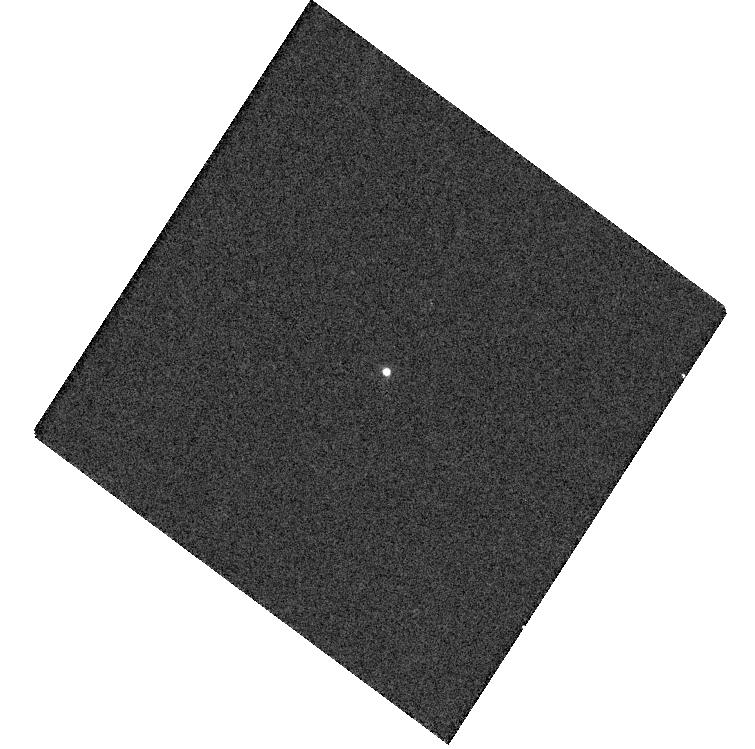
Target: SED1
Instrument: WFC3/UVIS
Filter: F814W
Exposure: 2 min
Observation ID: hst_14898_01_wfc3_uvis_f814w_ide201

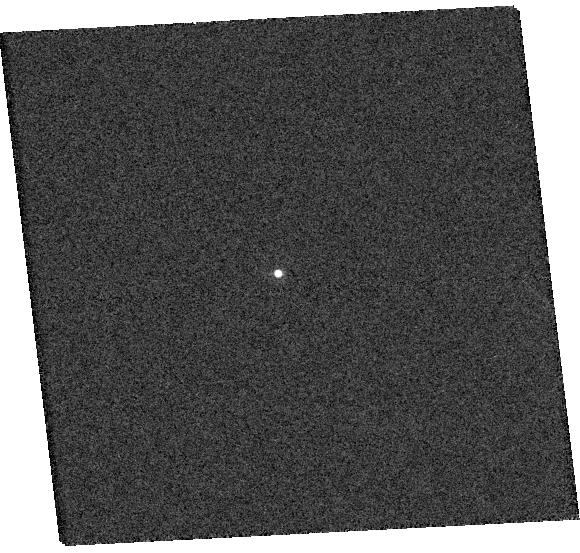
Target: SED5
Instrument: WFC3/UVIS
Filter: F814W
Exposure: 3 min
Observation ID: hst_14898_05_wfc3_uvis_f814w_ide205

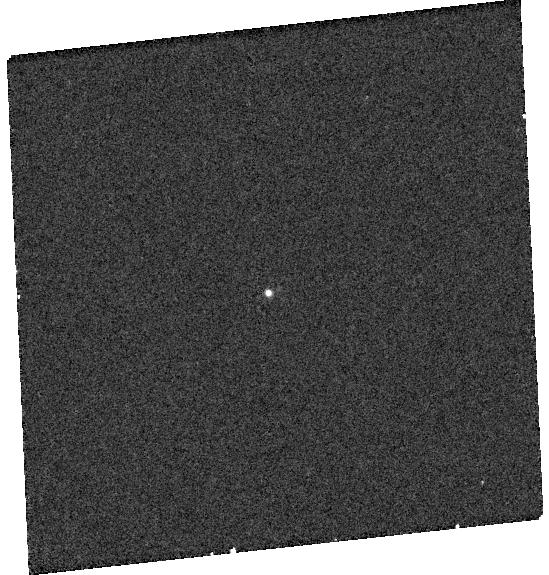
Target: SED4
Instrument: WFC3/UVIS
Filter: F225W
Exposure: 10 min
Observation ID: hst_14898_04_wfc3_uvis_f225w_ide204

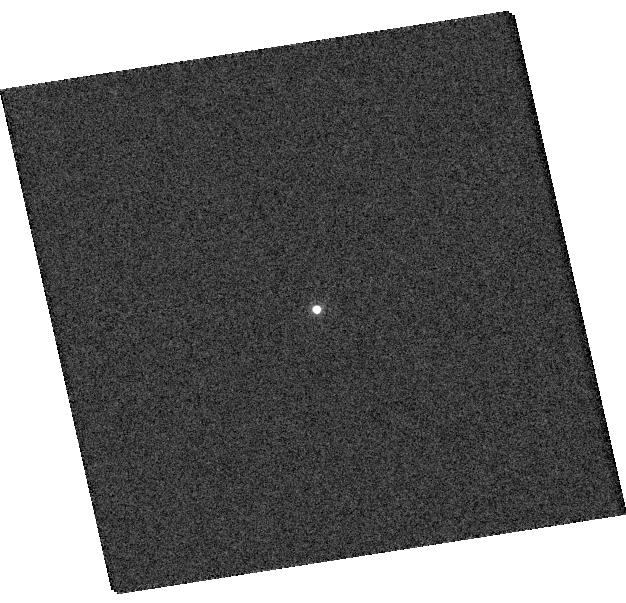
Target: SED6
Instrument: WFC3/UVIS
Filter: F814W
Exposure: 3 min
Observation ID: hst_14898_06_wfc3_uvis_f814w_ide206

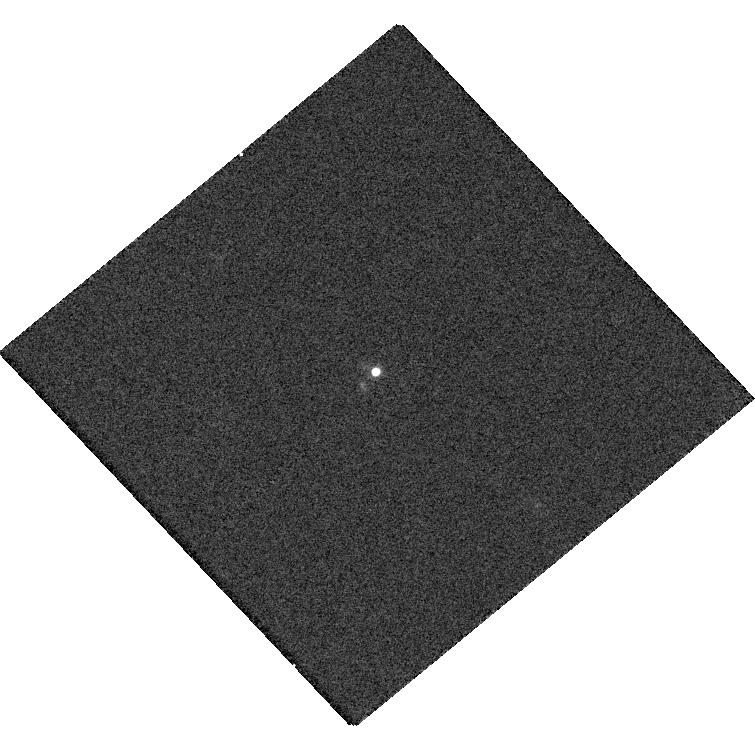
Target: SED2
Instrument: WFC3/UVIS
Filter: F814W
Exposure: 3 min
Observation ID: hst_14898_02_wfc3_uvis_f814w_ide202

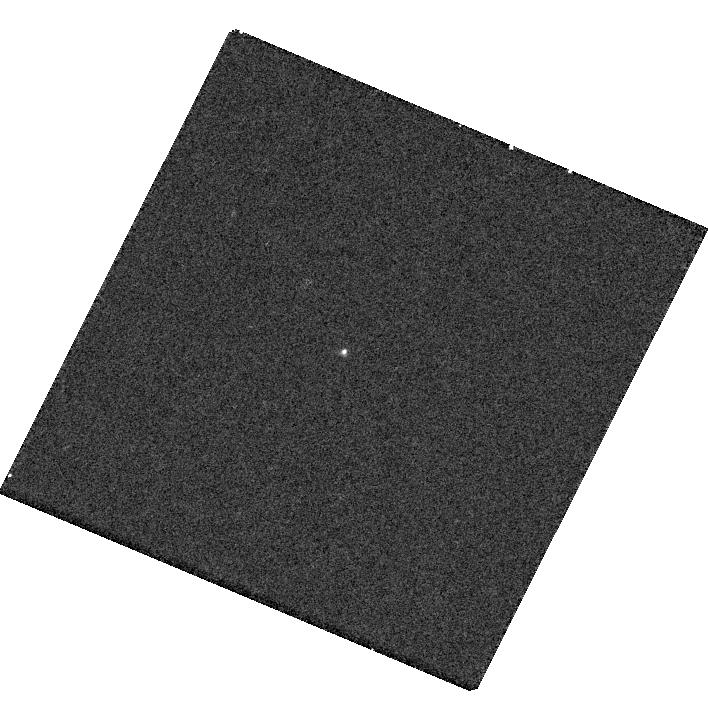
Target: SED3
Instrument: WFC3/UVIS
Filter: F225W
Exposure: 10 min
Observation ID: hst_14898_03_wfc3_uvis_f225w_ide203

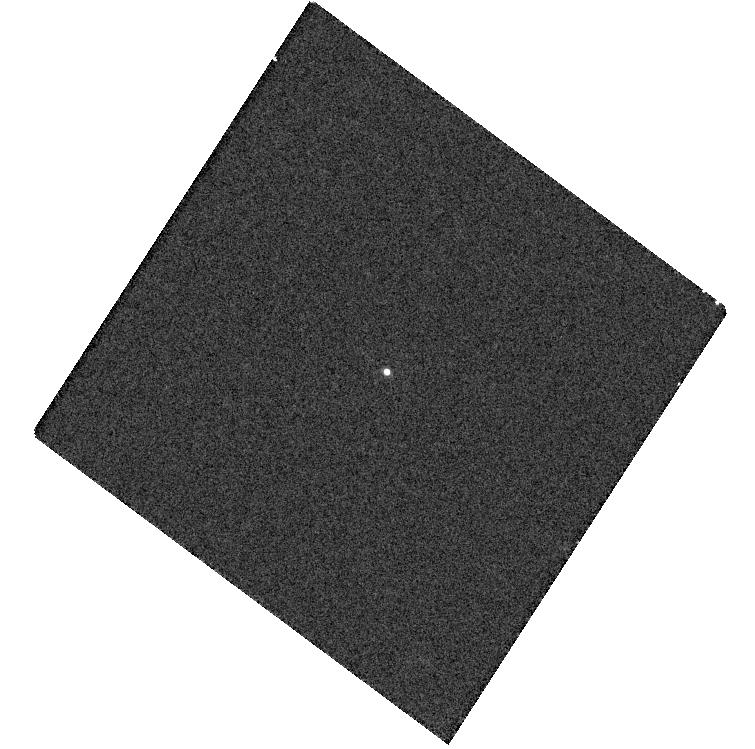
Target: SED1
Instrument: WFC3/UVIS
Filter: F606W
Exposure: 2 min
Observation ID: hst_14898_01_wfc3_uvis_f606w_ide201

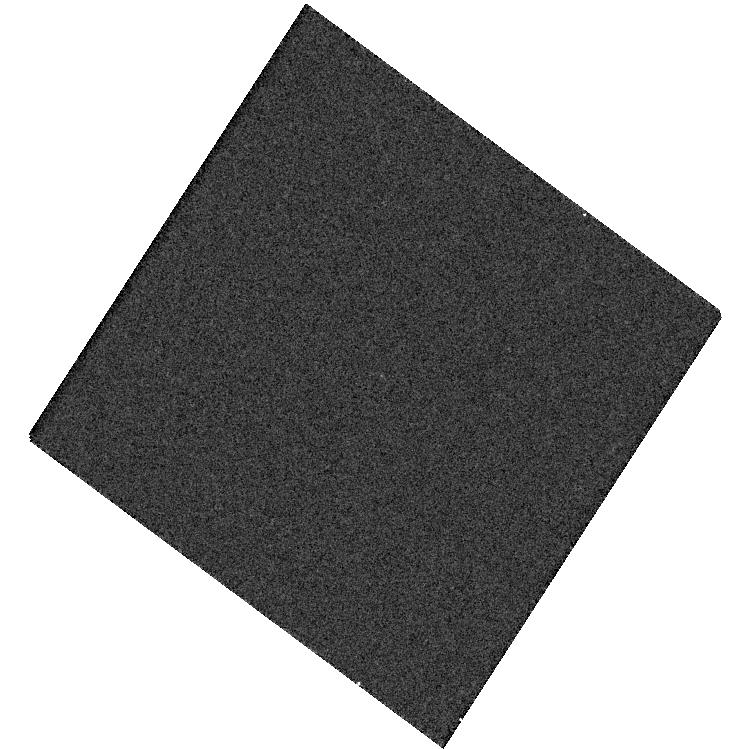
Target: SED1
Instrument: WFC3/UVIS
Filter: F336W
Exposure: 4 min
Observation ID: hst_14898_01_wfc3_uvis_f336w_ide201

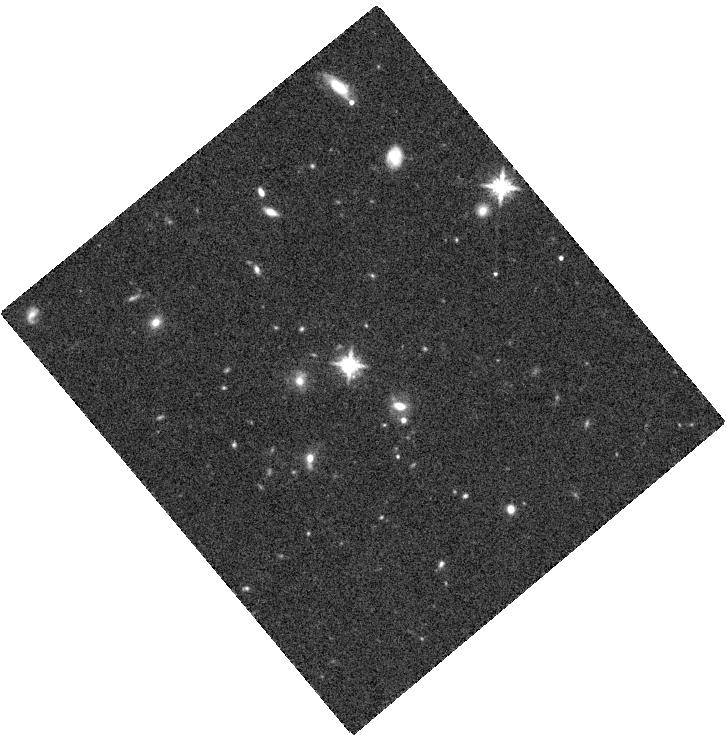
Target: SED2
Instrument: WFC3/IR
Filter: F160W
Exposure: 12 min
Observation ID: hst_14898_02_wfc3_ir_f160w_ide202

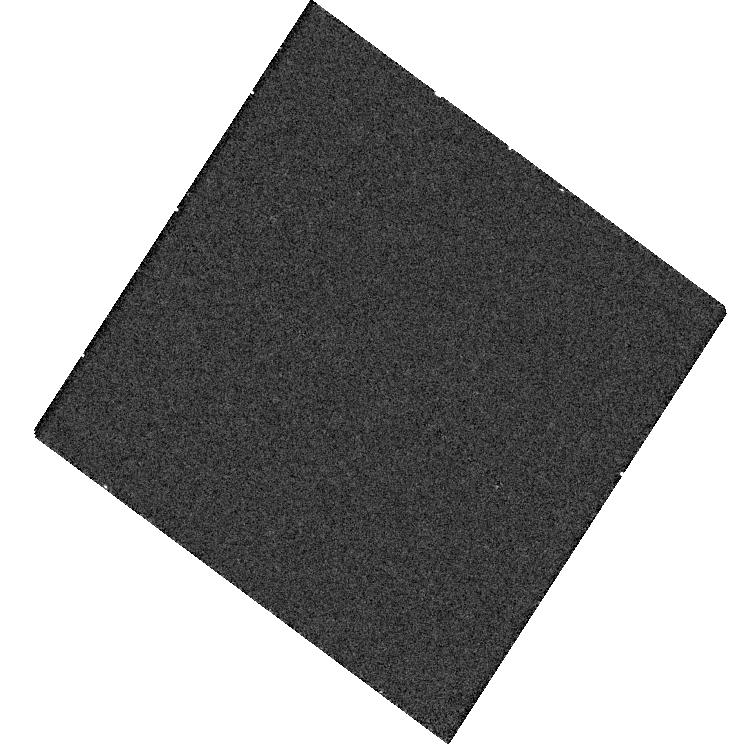
Target: SED1
Instrument: WFC3/UVIS
Filter: F225W
Exposure: 12 min
Observation ID: hst_14898_01_wfc3_uvis_f225w_ide201

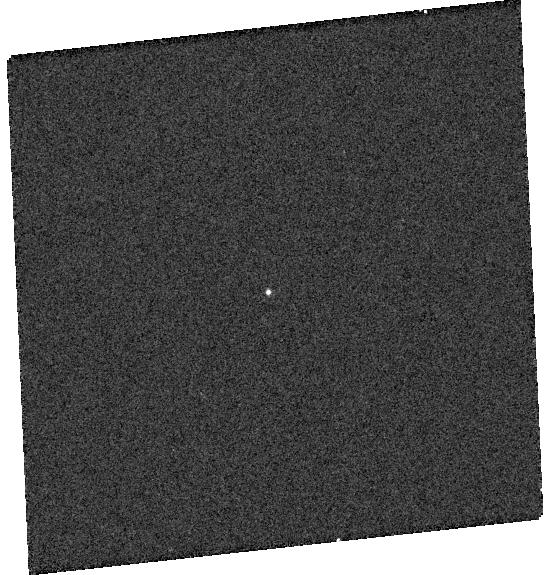
Target: SED4
Instrument: WFC3/UVIS
Filter: F336W
Exposure: 4 min
Observation ID: hst_14898_04_wfc3_uvis_f336w_ide204

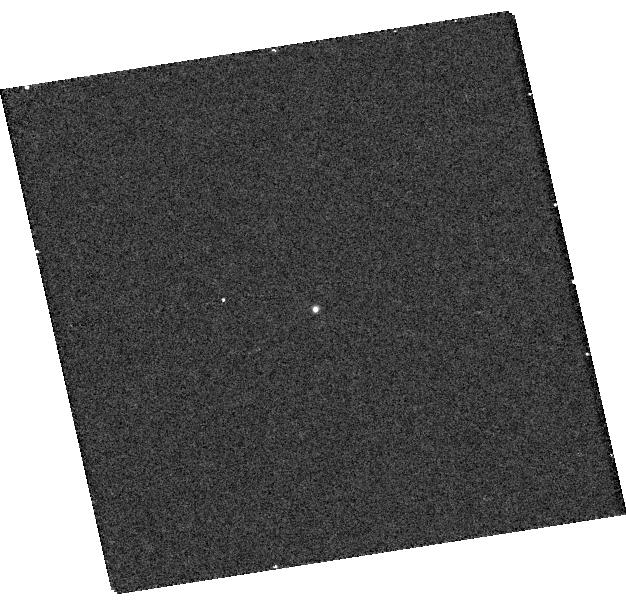
Target: SED6
Instrument: WFC3/UVIS
Filter: F225W
Exposure: 10 min
Observation ID: hst_14898_06_wfc3_uvis_f225w_ide206

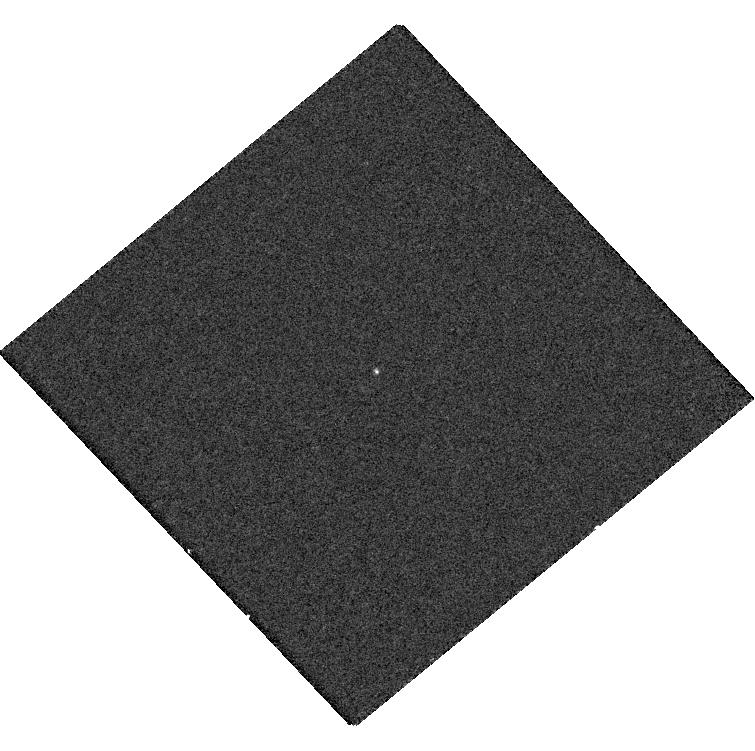
Target: SED2
Instrument: WFC3/UVIS
Filter: F225W
Exposure: 11 min
Observation ID: hst_14898_02_wfc3_uvis_f225w_ide202

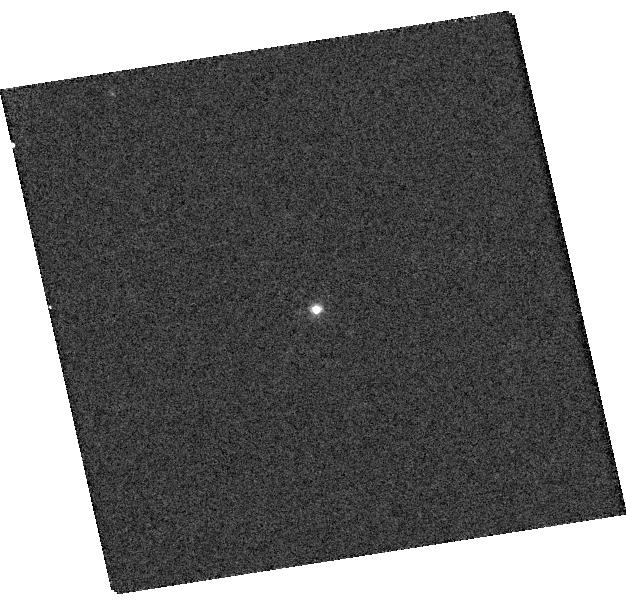
Target: SED6
Instrument: WFC3/UVIS
Filter: F606W
Exposure: 3 min
Observation ID: hst_14898_06_wfc3_uvis_f606w_ide206

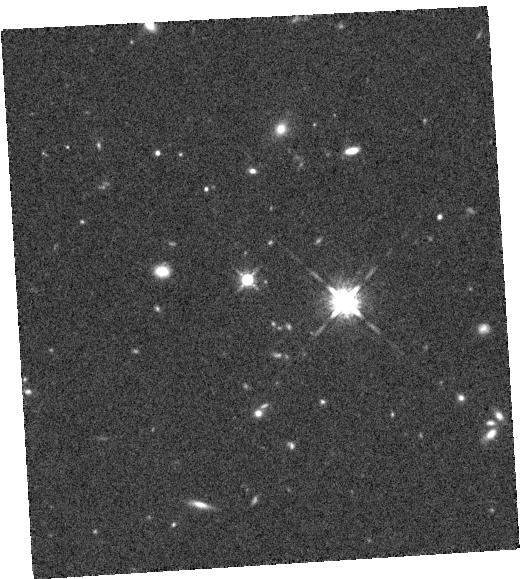
Target: SED5
Instrument: WFC3/IR
Filter: F160W
Exposure: 12 min
Observation ID: hst_14898_05_wfc3_ir_f160w_ide205

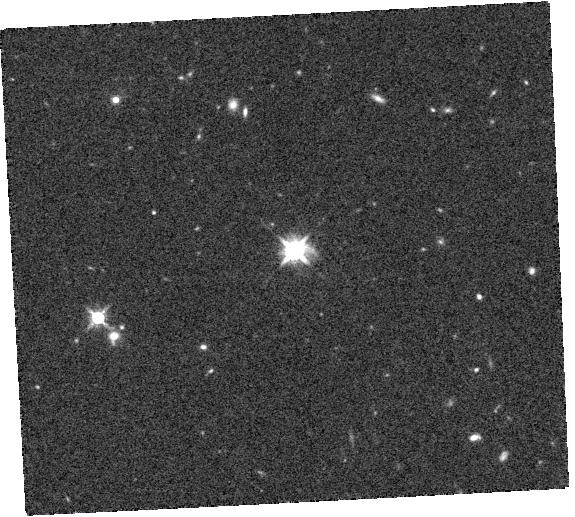
Target: SED4
Instrument: WFC3/IR
Filter: F160W
Exposure: 12 min
Observation ID: hst_14898_04_wfc3_ir_f160w_ide204

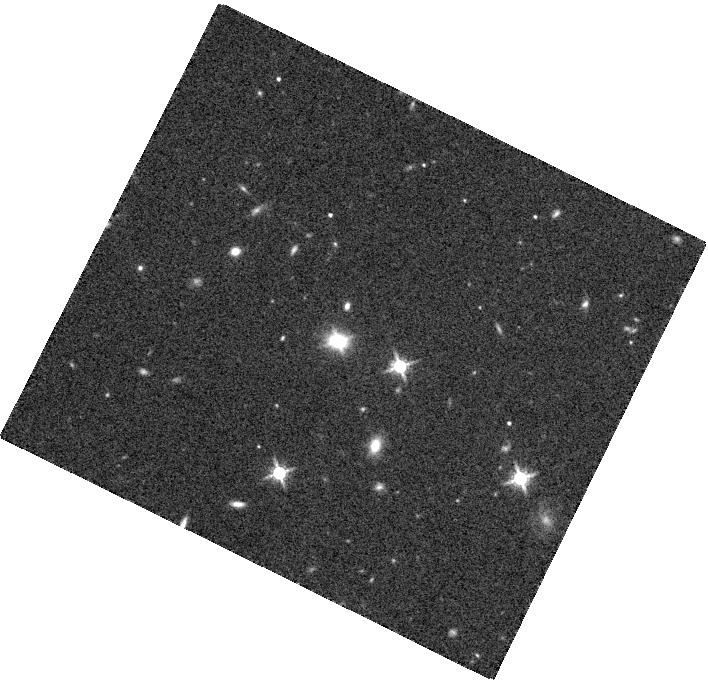
Target: SED3
Instrument: WFC3/IR
Filter: F160W
Exposure: 12 min
Observation ID: hst_14898_03_wfc3_ir_f160w_ide203

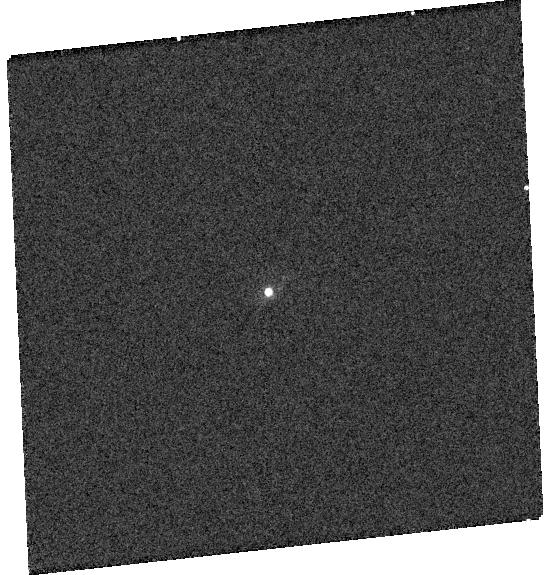
Target: SED4
Instrument: WFC3/UVIS
Filter: F814W
Exposure: 2 min
Observation ID: hst_14898_04_wfc3_uvis_f814w_ide204

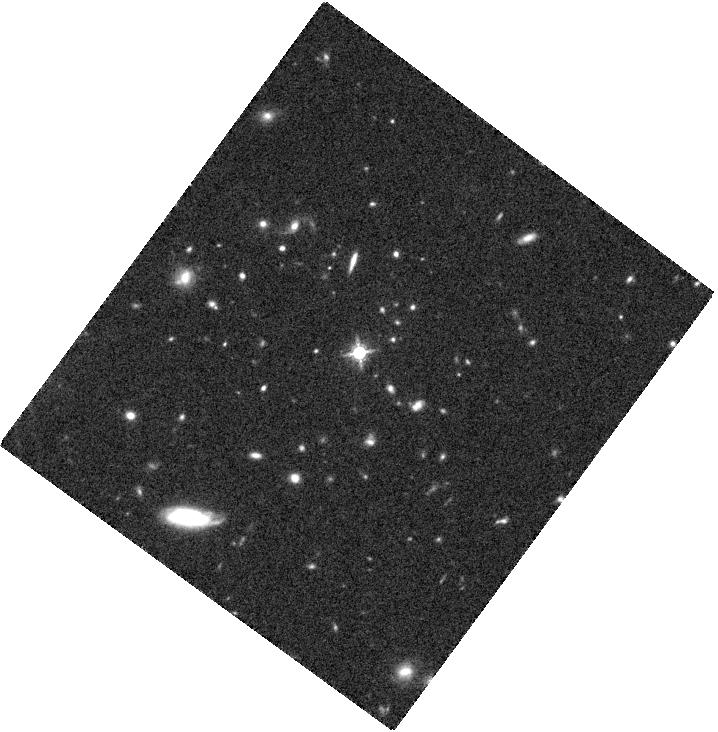
Target: SED1
Instrument: WFC3/IR
Filter: F160W
Exposure: 12 min
Observation ID: hst_14898_01_wfc3_ir_f160w_ide201

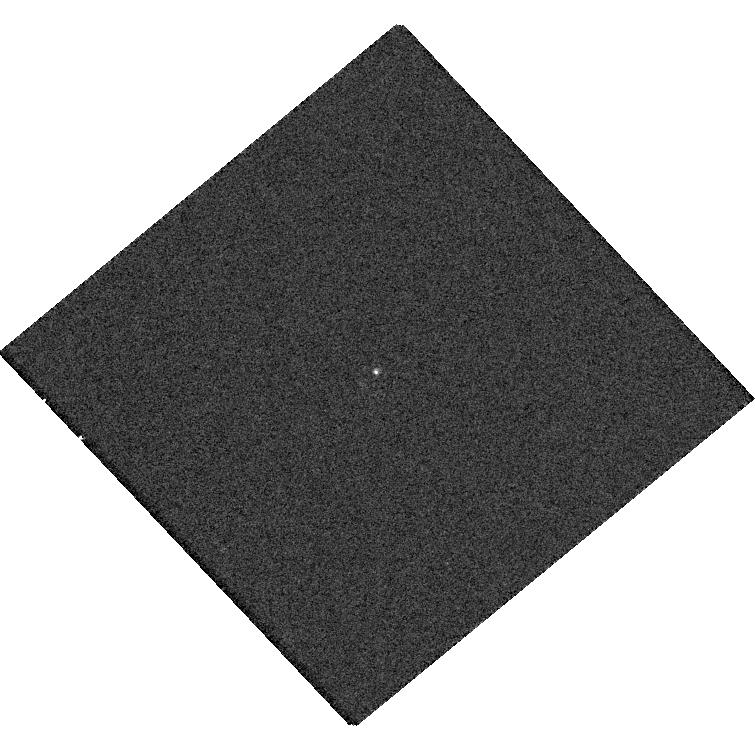
Target: SED2
Instrument: WFC3/UVIS
Filter: F336W
Exposure: 4 min
Observation ID: hst_14898_02_wfc3_uvis_f336w_ide202

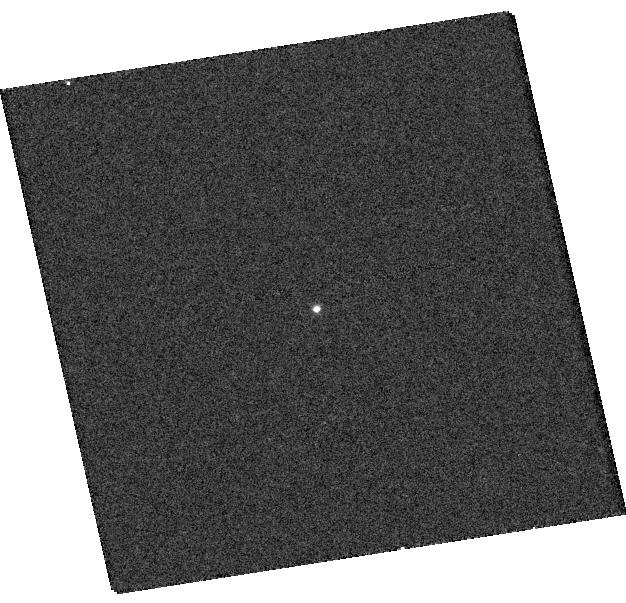
Target: SED6
Instrument: WFC3/UVIS
Filter: F336W
Exposure: 4 min
Observation ID: hst_14898_06_wfc3_uvis_f336w_ide206

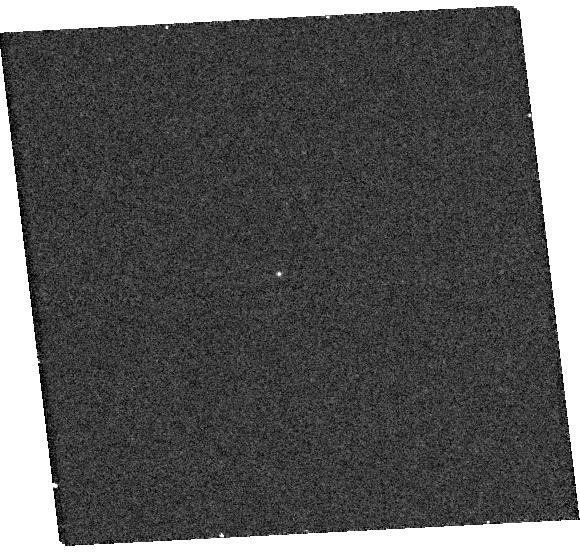
Target: SED5
Instrument: WFC3/UVIS
Filter: F225W
Exposure: 10 min
Observation ID: hst_14898_05_wfc3_uvis_f225w_ide205

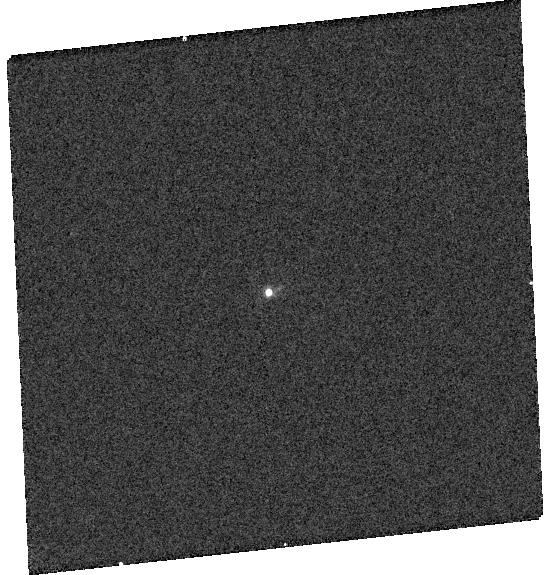
Target: SED4
Instrument: WFC3/UVIS
Filter: F606W
Exposure: 2 min
Observation ID: hst_14898_04_wfc3_uvis_f606w_ide204

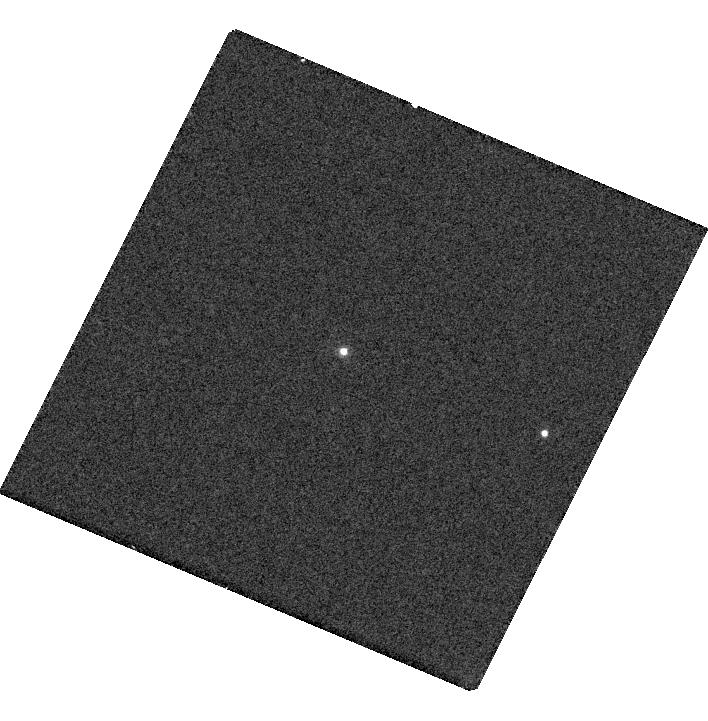
Target: SED3
Instrument: WFC3/UVIS
Filter: F606W
Exposure: 2 min
Observation ID: hst_14898_03_wfc3_uvis_f606w_ide203

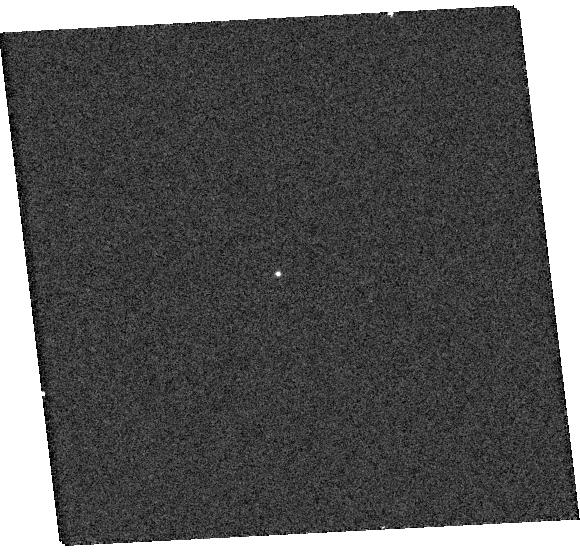
Target: SED5
Instrument: WFC3/UVIS
Filter: F336W
Exposure: 4 min
Observation ID: hst_14898_05_wfc3_uvis_f336w_ide205

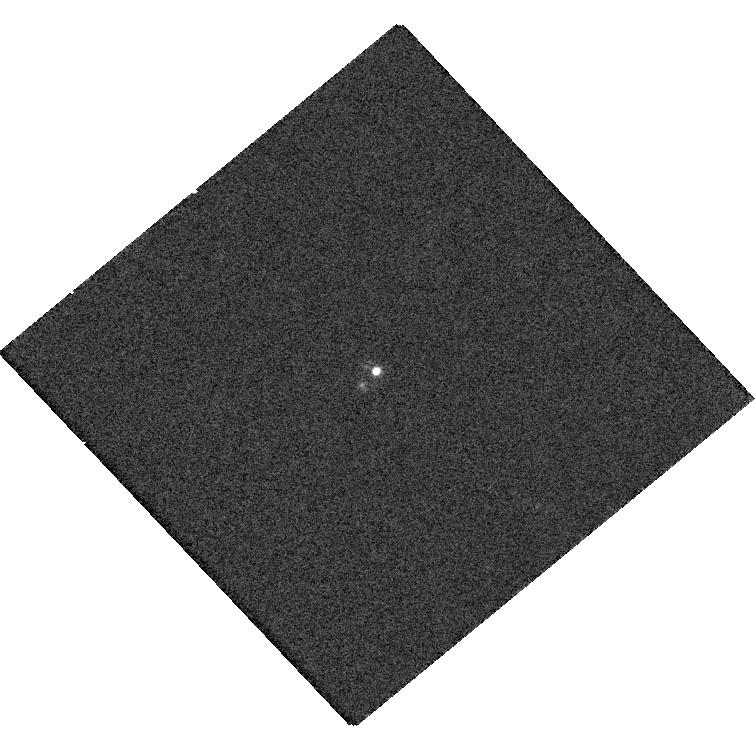
Target: SED2
Instrument: WFC3/UVIS
Filter: F606W
Exposure: 3 min
Observation ID: hst_14898_02_wfc3_uvis_f606w_ide202

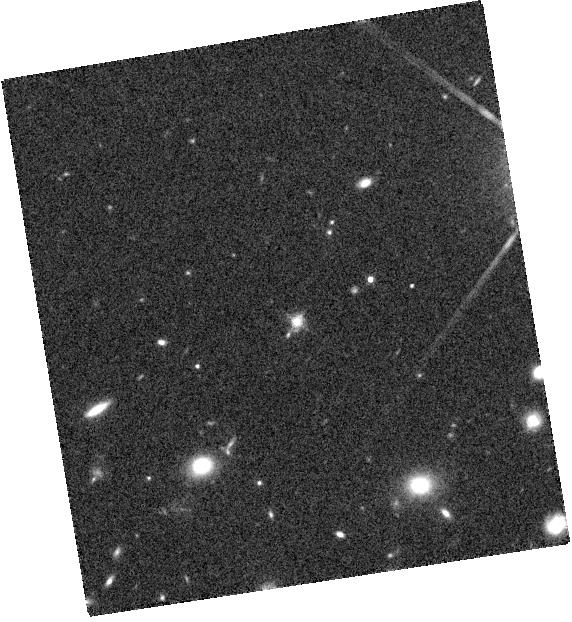
Target: SED6
Instrument: WFC3/IR
Filter: F160W
Exposure: 12 min
Observation ID: hst_14898_06_wfc3_ir_f160w_ide206

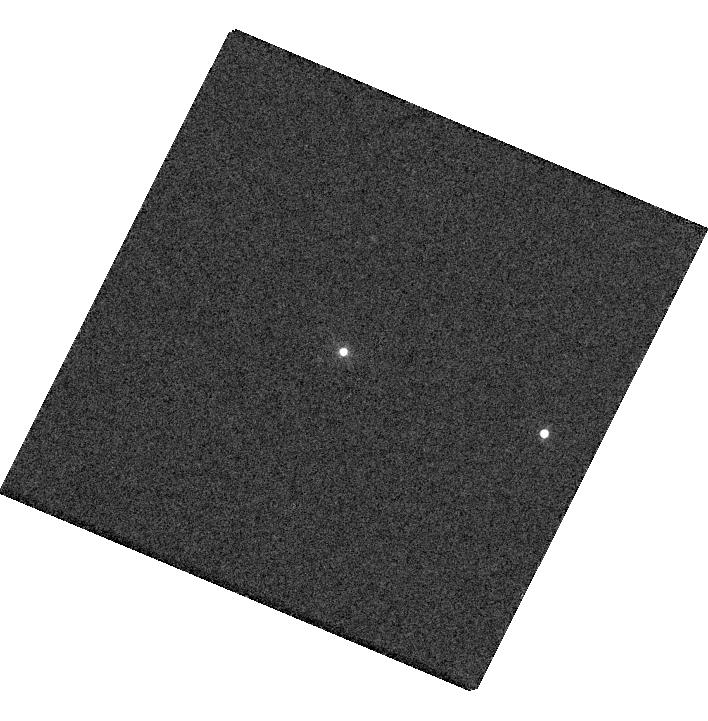
Target: SED3
Instrument: WFC3/UVIS
Filter: F814W
Exposure: 2 min
Observation ID: hst_14898_03_wfc3_uvis_f814w_ide203

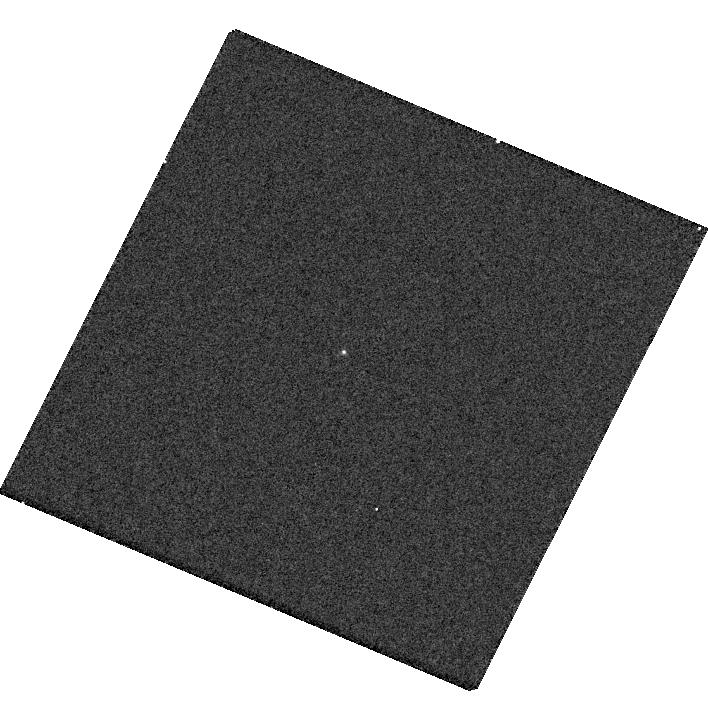
Target: SED3
Instrument: WFC3/UVIS
Filter: F336W
Exposure: 3 min
Observation ID: hst_14898_03_wfc3_uvis_f336w_ide203

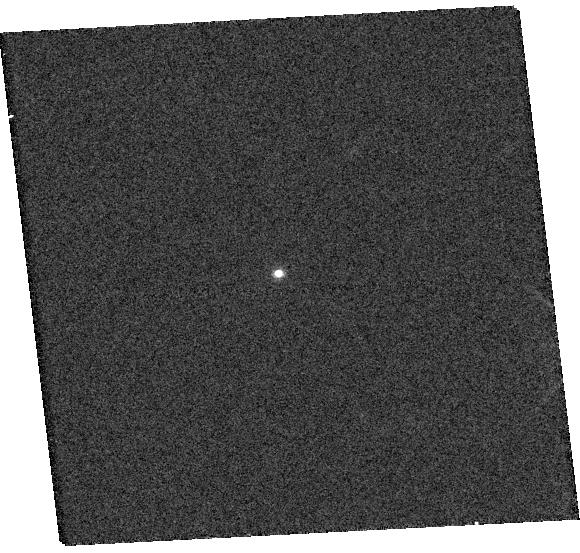
Target: SED5
Instrument: WFC3/UVIS
Filter: F606W
Exposure: 3 min
Observation ID: hst_14898_05_wfc3_uvis_f606w_ide205

The Ongoing Search for Supermassive Black Hole Binaries (PI: Greene, Jenny Emma)

Although we have entered the gravitational wave era of astronomy, to date there is no definitive electromagnetic evidence for sub-parsec supermassive binary black holes at cosmological distances. We propose to obtain three-band radio spectra of six promising SMBHB candidates. These six were selected from 80, 000 quasars in the Sloan Digital Sky Survey to have anomalous spectral energy distributions best explained by a gap cleared in the accretion disk by the orbiting secondary black hole. Multi-frequency radio observations are required to remove contamination from synchrotron sources that peak in the far-to-mid-IR. We also request 6 orbits with HST to acquire simultaneous UV-NIR SEDs; only HST has the UV sensitivity require to remove potential ambiguity due to variability. Determining the fraction of binary black holes will help predict the level of the gravitational wave background that may soon be detected by Pulsar Timing Arrays.